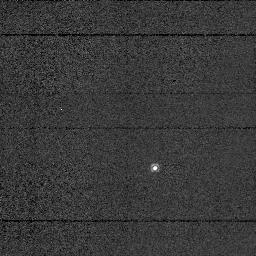
Target: U-EQU. Instrument: NICMOS/NIC1. Filter: F113N. Exposure: 2 min. Observation ID: n4s101030

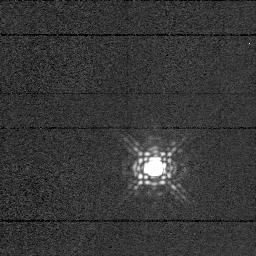
Target: U-EQU. Instrument: NICMOS/NIC1. Filter: F165M. Exposure: 2 min. Observation ID: n4s101050

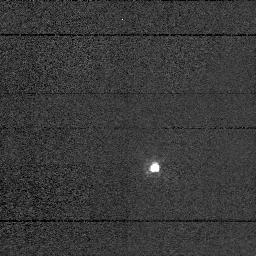
Target: U-EQU. Instrument: NICMOS/NIC1. Filter: F090M. Exposure: 2 min. Observation ID: n4s101020

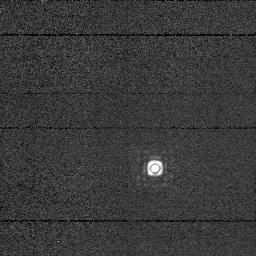
Target: U-EQU. Instrument: NICMOS/NIC1. Filter: F190N. Exposure: 2 min. Observation ID: n4s101060

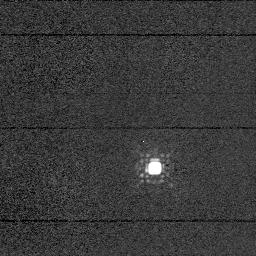
Target: U-EQU. Instrument: NICMOS/NIC1. Filter: F145M. Exposure: 1 min. Observation ID: n4s101040

The Extraordinary Circumstellar Environment of U Equ (PI: Barnbaum, Cecilia)

We have discovered a star with an optical spectrum unlike any ever observed. Deep, narrow absorption lines of non-photospheric TiO, AlO, and VO riddle the optical spectrum, and indicate a rotation temperature of ~700 K. This cold gas is well below the grain condensation temperature, and it takes an unusual circumstellar environment to retain Ti and Al in the gaseous phase. AlO and VO are sometimes seen in the photospheres of only the coldest (~3000 K) M stars, but the underlying spectrum of U Equ seems to be that of a warm mid-G star (~4800 to 5000 K). The IRAS 25/12 micron colors are consistent with optically thin dust, yet the LRS spectrum shows moderate silicate absorption which is normally associated with optically thick material. Based on the IRAS data, we suspect that the star has an edge-on disk, with extended material giving rise to optically thin emission. We recently obtained an infrared spectrum (1 to 2.4 micron) that includes prominent H2O absorption bands and shows the CO 2-0 overtone band without the bandhead structure normally present in spectra of cool stars, indicating that the material is cold. The absence of CH4 in the spectrum further indicates a low, non-photospheric density. Although there are other warm stars with edge-on disks, none has the cold molecular absorption that U Equ displays. Ground based J and K band (7") images suggest a bipolar symmetry. With NICMOS we will be able to clearly identify the nature of the circumstellar material around this unusual star.